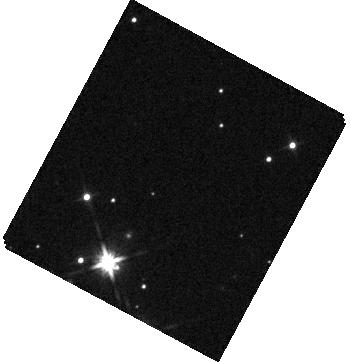
Target: KEPLER-51
Instrument: WFC3/IR
Filter: F140W
Exposure: 2 min
Observation ID: hst_14218_02_wfc3_ir_f140w_icz402

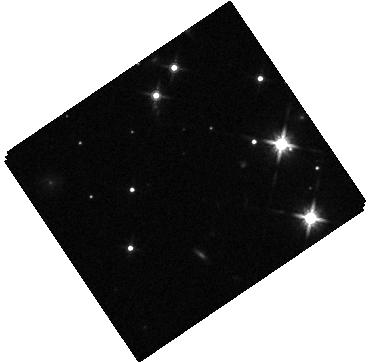
Target: KEPLER-51
Instrument: WFC3/IR
Filter: F140W
Exposure: 2 min
Observation ID: hst_14218_04_wfc3_ir_f140w_icz404

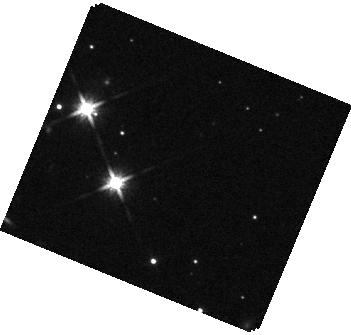
Target: KEPLER-51
Instrument: WFC3/IR
Filter: F140W
Exposure: 2 min
Observation ID: hst_14218_01_wfc3_ir_f140w_icz401

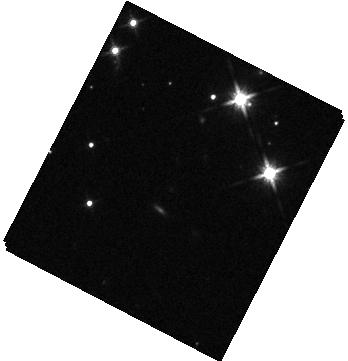
Target: KEPLER-51
Instrument: WFC3/IR
Filter: F140W
Exposure: 2 min
Observation ID: hst_14218_03_wfc3_ir_f140w_icz403

The Atmospheres of Two Low-Mass, Low-Density Exoplanets Transiting a Young Star (PI: Berta-Thompson, Zach K.)

Our Solar System hosts no planets with masses between Earth and Uranus, yet such planets abound throughout the Galaxy. Many of these low-mass exoplanets are also low-density, requiring gas-rich envelopes to explain their large sizes. We propose to use WFC3/IR to observe transmission spectra for two planets at the extreme low-density limit of this population: Kepler-51b and Kepler-51d. Despite being less massive than 10 Earth masses, the Kepler-51 planets are almost as big as gas giants. They are 500 Myr old and probably still thermally contracting. Kepler-51 offers the opportunity to observe an early snapshot in the evolutionary histories of two low-mass planets formed from the same protoplanetary disk. These planets have low surface gravities and large atmospheric scale heights, and their atmospheres are easier to observe than any other multiple transiting planet system. Transmission spectra of the Kepler-51 planets will probe chemistry and cloud formation in warm H/He atmospheres, through comparisons both between the two coeval planets and against other exoplanets observed with WFC3. If Kepler-51b and Kepler-51d are not too cloudy, these observations could provide the first detections of molecules (including water, methane, and ammonia) in the atmospheres of exoplanets less massive than Uranus. If we find clouds on neither, either, or both planets, we will push our understanding of cloud processes into unexplored temperature and circulation regimes. Our proposed observations of these two young planets will shed new empirical light on the origins, properties, and evolution of low-mass, low-density exoplanets.